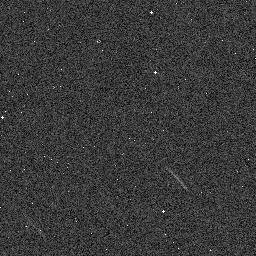
Target: 2014FT71
Instrument: WFC3/IR
Filter: F139M
Exposure: 1 min
Observation ID: ied518irq

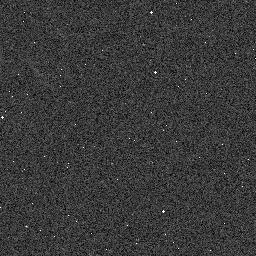
Target: 2014YB50
Instrument: WFC3/IR
Filter: F139M
Exposure: 1 min
Observation ID: ied508cvq

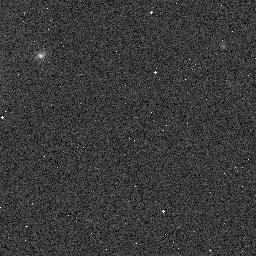
Target: 2013RM98
Instrument: WFC3/IR
Filter: F153M
Exposure: 2 min
Observation ID: ied501p4q

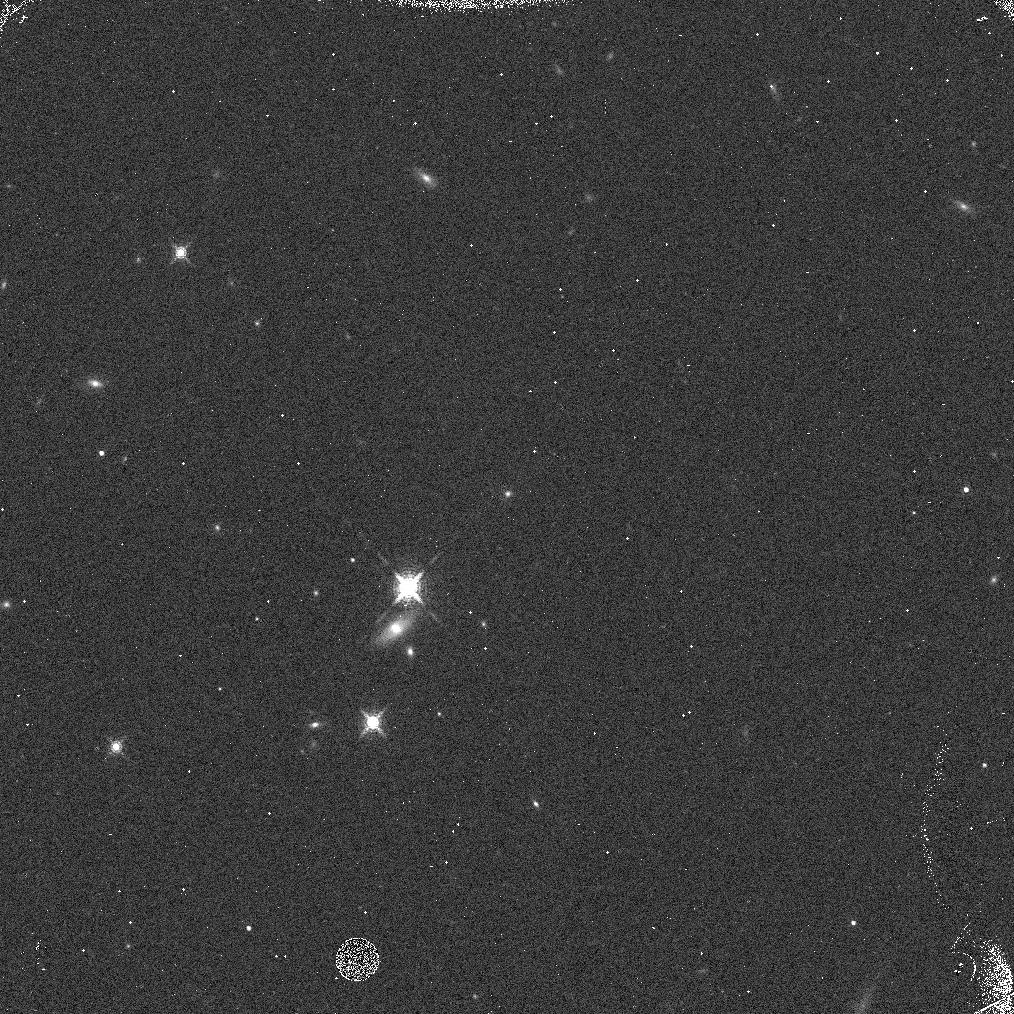
Target: 2007RX326
Instrument: WFC3/IR
Filter: F153M
Exposure: 3 min
Observation ID: ied512liq

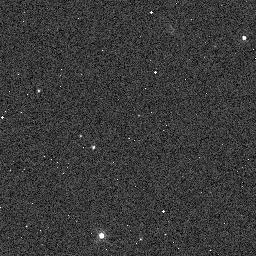
Target: 2015FN345
Instrument: WFC3/IR
Filter: F139M
Exposure: 1 min
Observation ID: ied511d1q

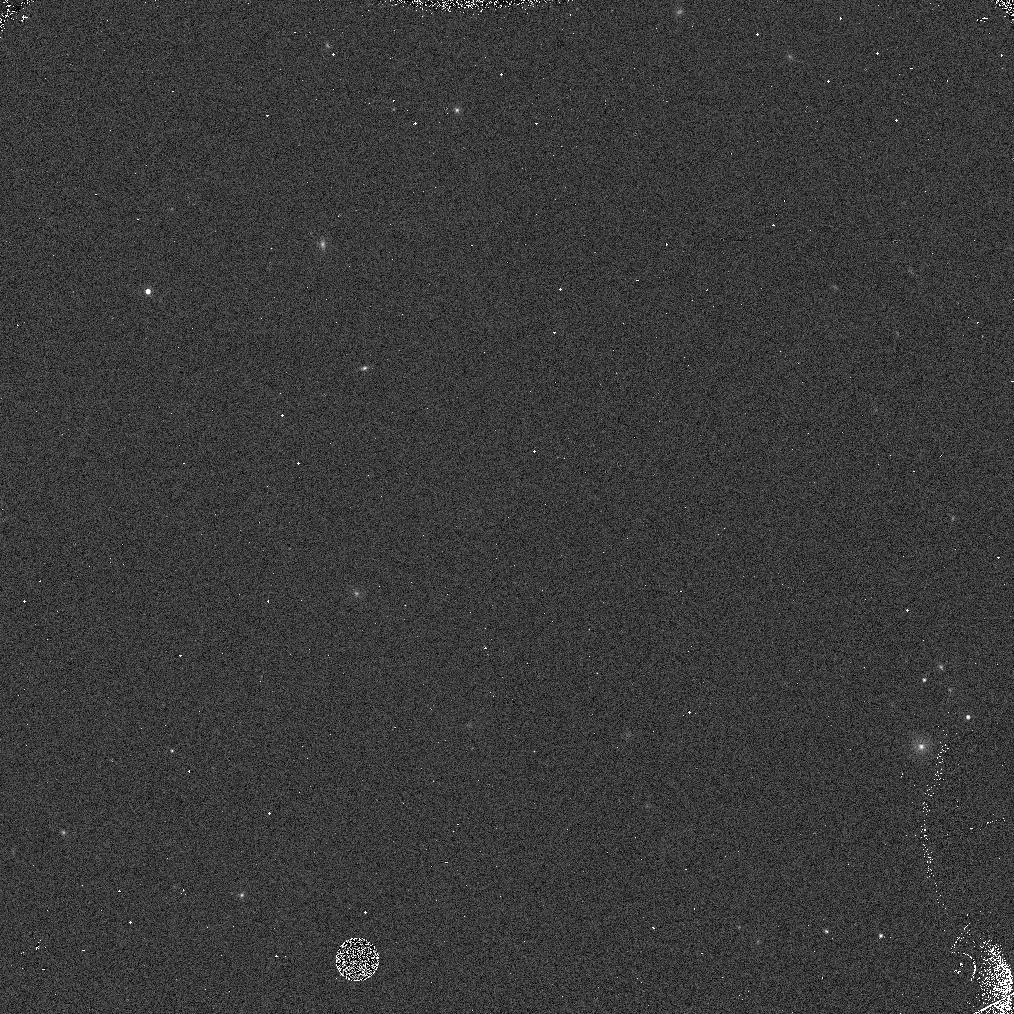
Target: 2010RF64
Instrument: WFC3/IR
Filter: F153M
Exposure: 1 min
Observation ID: ied520vbq

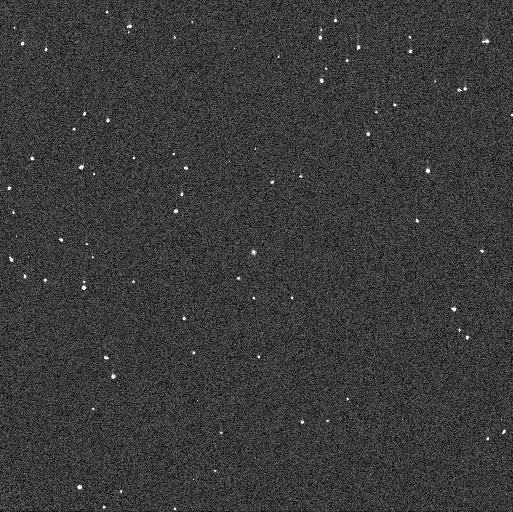
Target: 2013RM98
Instrument: WFC3/UVIS
Filter: F606W
Exposure: 1 min
Observation ID: ied501p9q

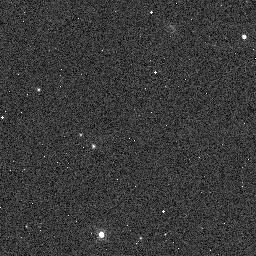
Target: 2015FN345
Instrument: WFC3/IR
Filter: F153M
Exposure: 1 min
Observation ID: ied511d2q

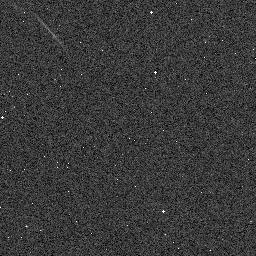
Target: 2014FT71
Instrument: WFC3/IR
Filter: F153M
Exposure: 1 min
Observation ID: ied518iuq

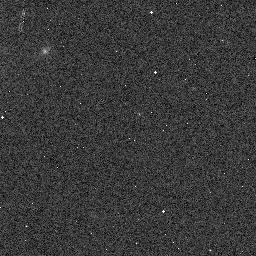
Target: 2013RM98
Instrument: WFC3/IR
Filter: F139M
Exposure: 1 min
Observation ID: ied501p5q

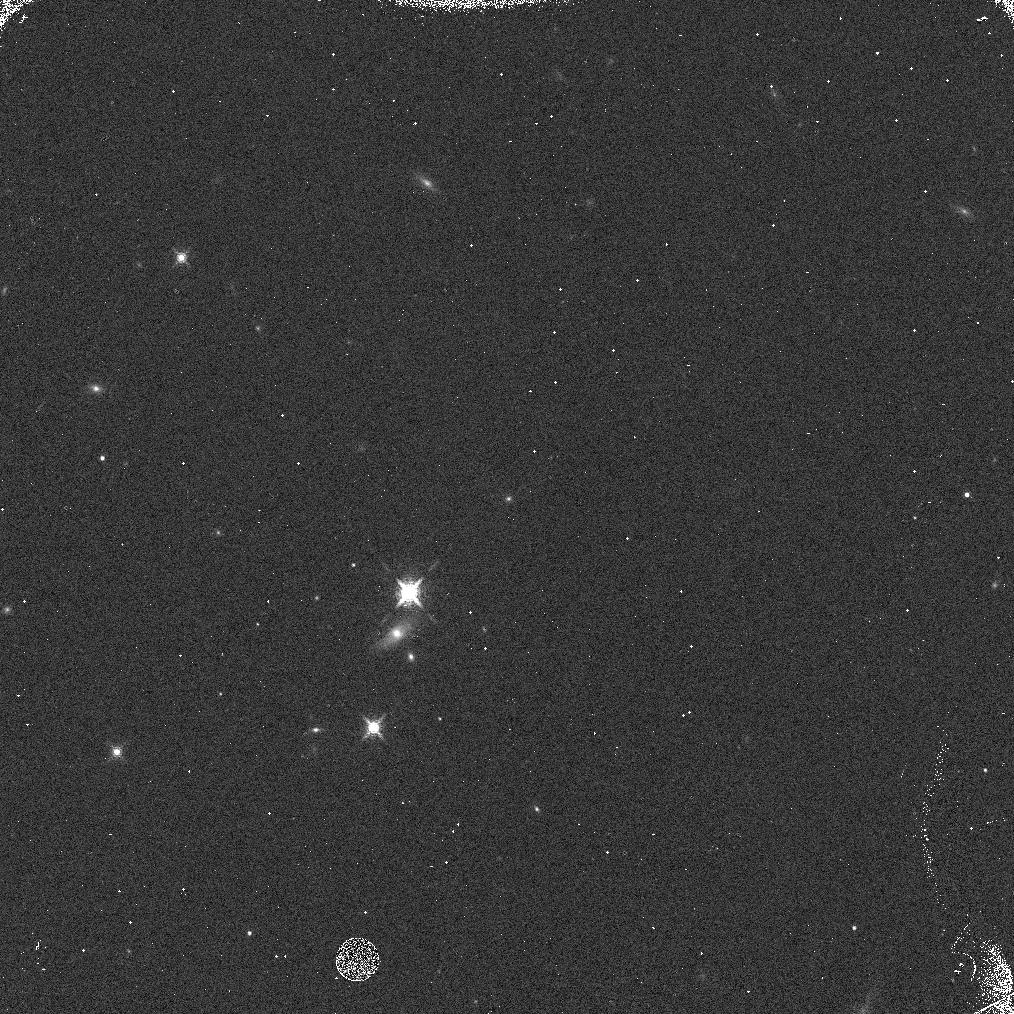
Target: 2007RX326
Instrument: WFC3/IR
Filter: F139M
Exposure: 2 min
Observation ID: ied512lfq

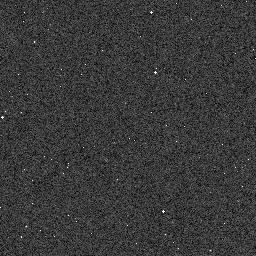
Target: 2014YB50
Instrument: WFC3/IR
Filter: F153M
Exposure: 1 min
Observation ID: ied508cwq

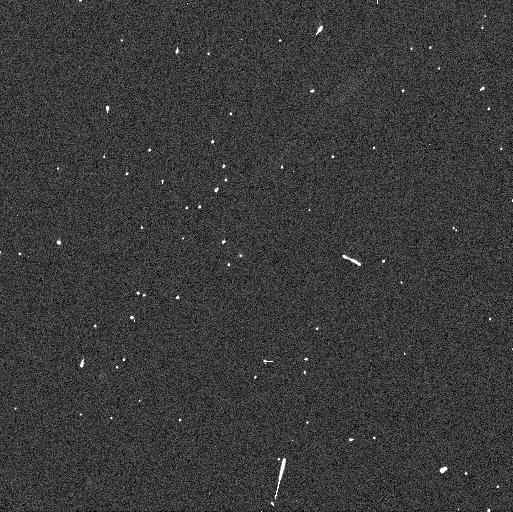
Target: 2007RX326
Instrument: WFC3/UVIS
Filter: F606W
Exposure: 2 min
Observation ID: ied512leq

Towards a more complete understanding of Haumeas family tree (PI: Fernandez-Valenzuela, Estela)

The dwarf planet Haumea is the only object in the trans-Neptunian population known to be the parent body of a collisional family. The accepted family of objects share extremely low delta-V values relative to Haumea, and very strong water ice absorption bands (like Haumea itself). Several collisional-formation mechanisms for the family have been proposed, but none of these models seem to satisfy all of the physical and dynamical properties of Haumea and its family. This could reflect problems with the models, but could also be a result of an incomplete census of the family resulting in biases such as the very low delta-V, incorrect inferred size distribution, a paucity of fainter (low albedo and/or smaller) objects, or combinations of those biases. In recent years, deep surveys in the trans-Neptunian region have detected new objects that could be part of the family. A recent dynamical study by Proudfoot and Ragozzine (2019) has identified new objects with comparably low delta-V values to the accepted family members, many of which are too faint to be effectively characterized from the ground. Here we propose SNAP observations of 20 of these fainter targets using HST/WFC3 in the F139M and F153M filters in order to cahracterize the strength of their 1.5 micron water-ice absorption, and test whether any of them possess stronger absorptions than were found in previous large WFC3 studies of TNOs.